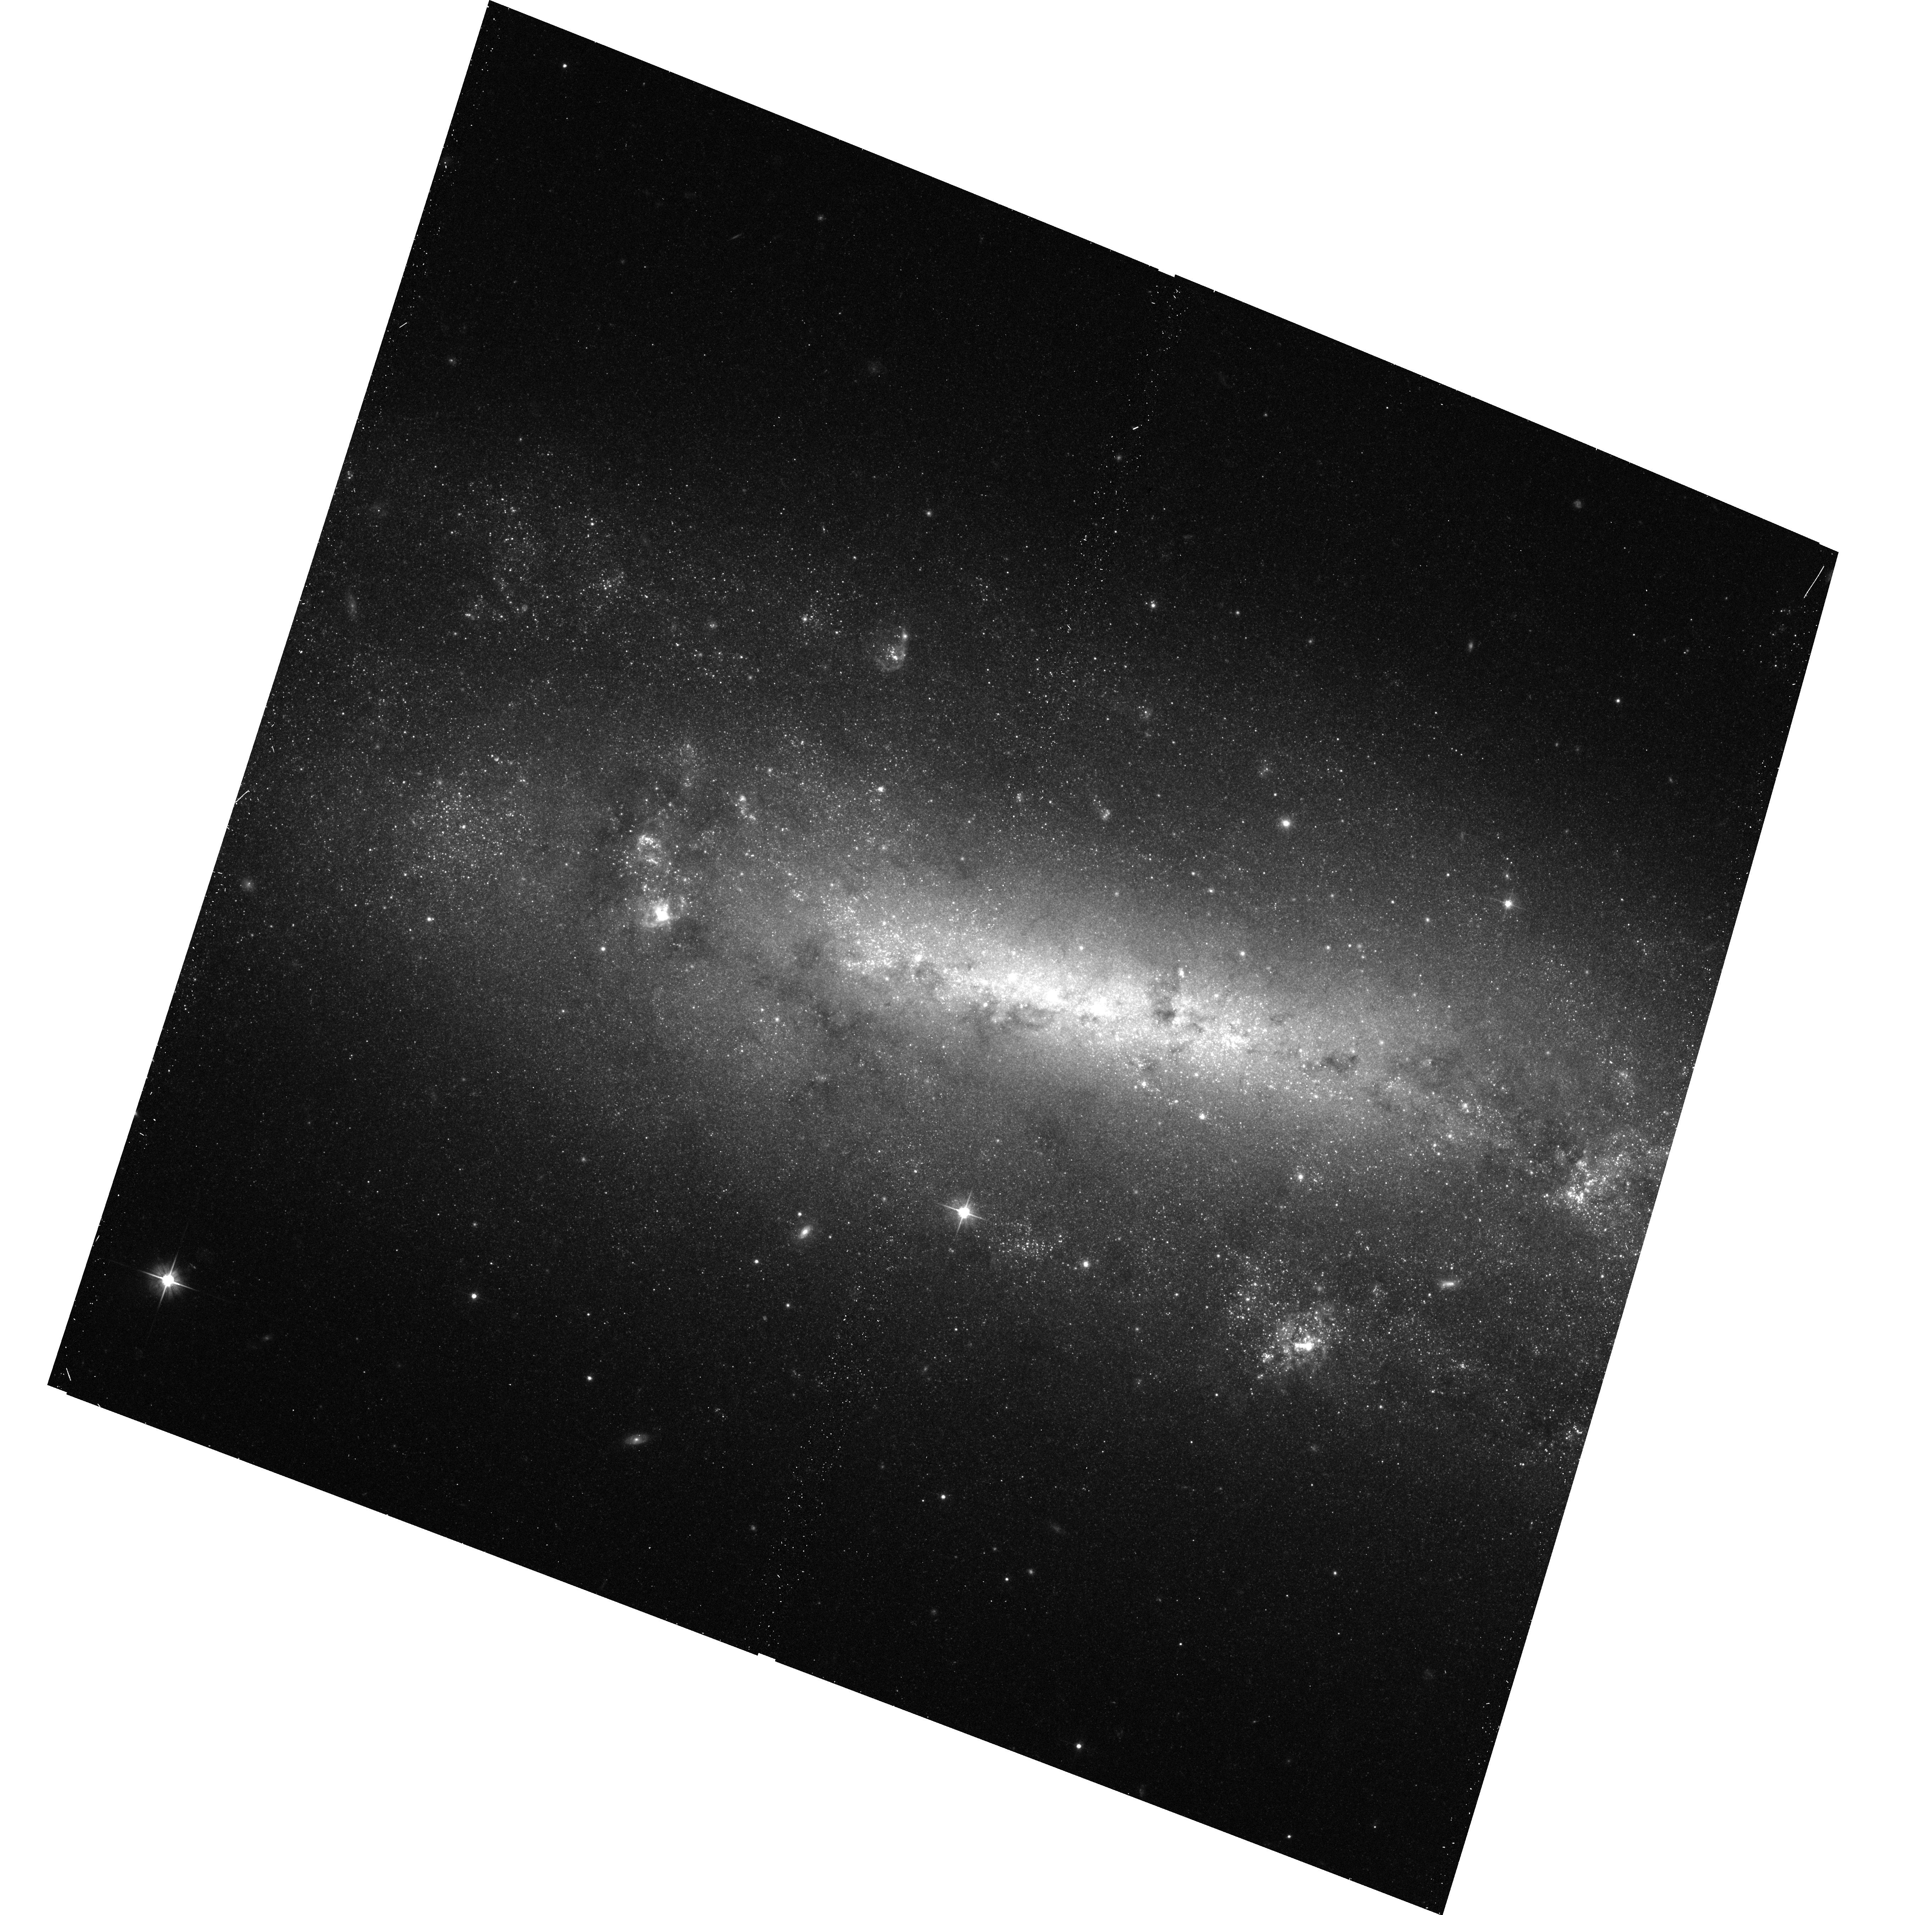
Target: NGC0672. Instrument: ACS/WFC. Filter: F606W. Exposure: 15 min. Observation ID: hst_12546_81_acs_wfc_f606w_jbt181

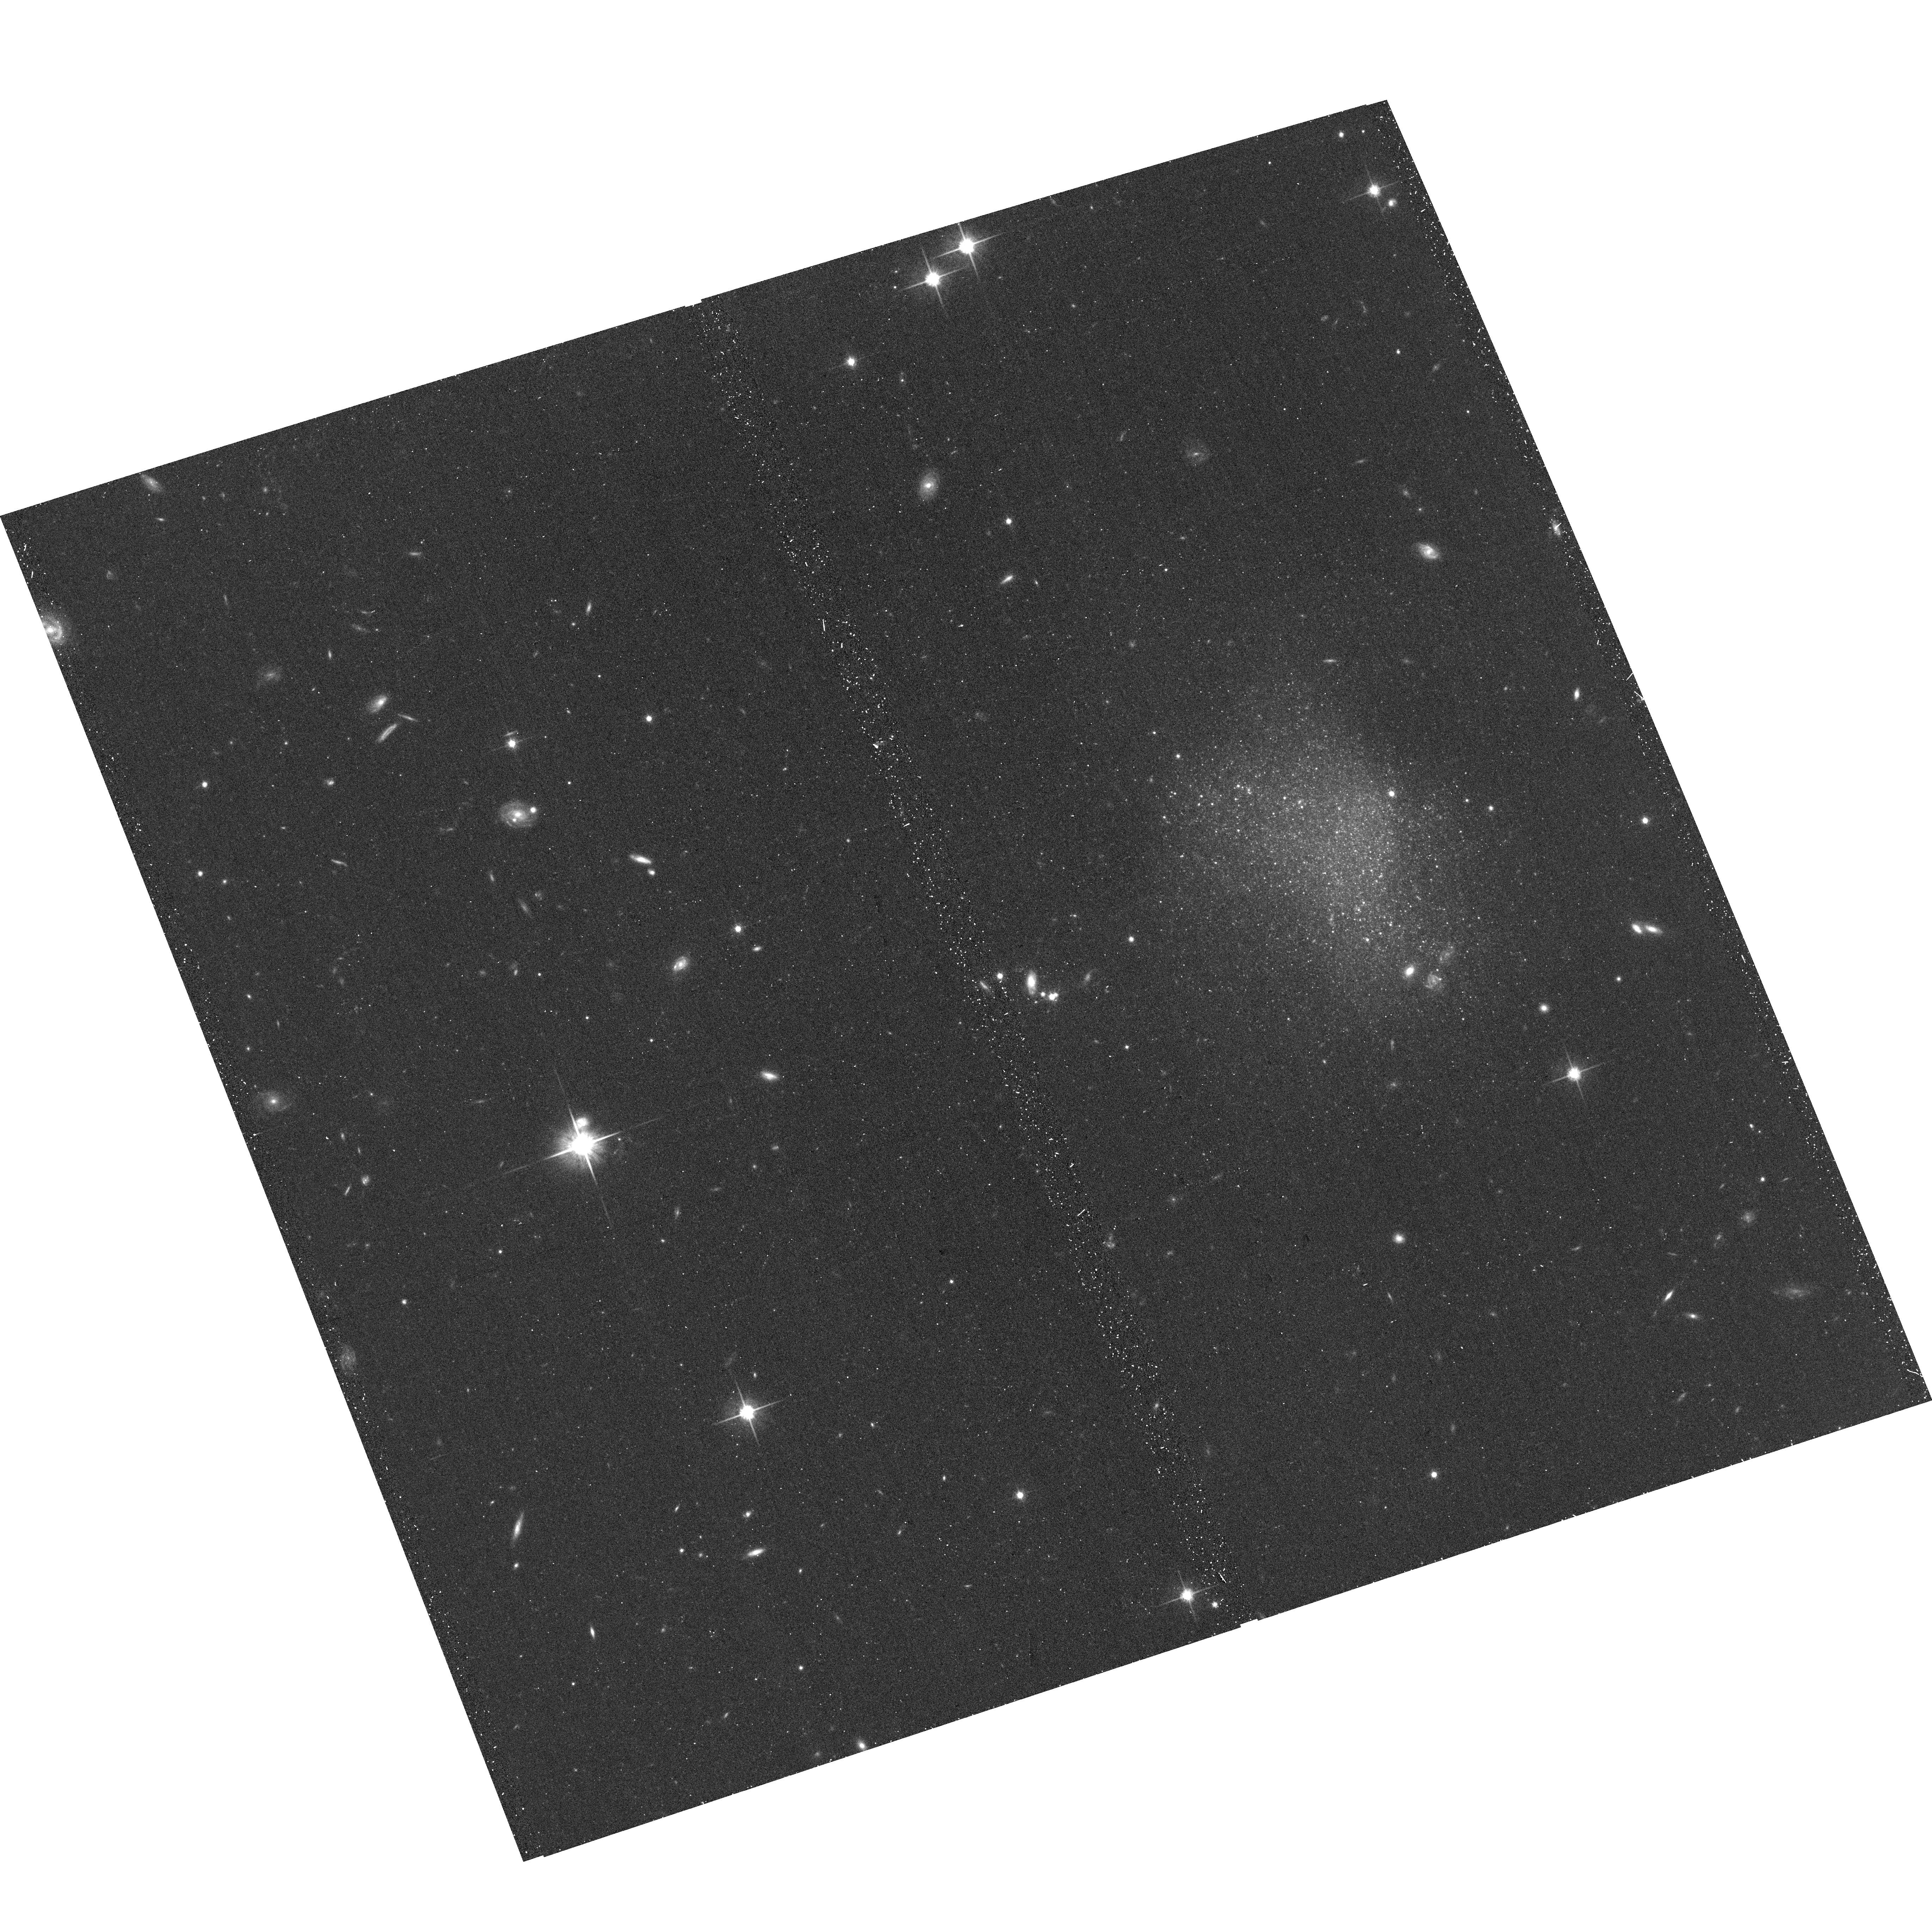
Target: MCG-+09-13-052. Instrument: ACS/WFC. Filter: F814W. Exposure: 15 min. Observation ID: hst_12546_0b_acs_wfc_f814w_jbt10b

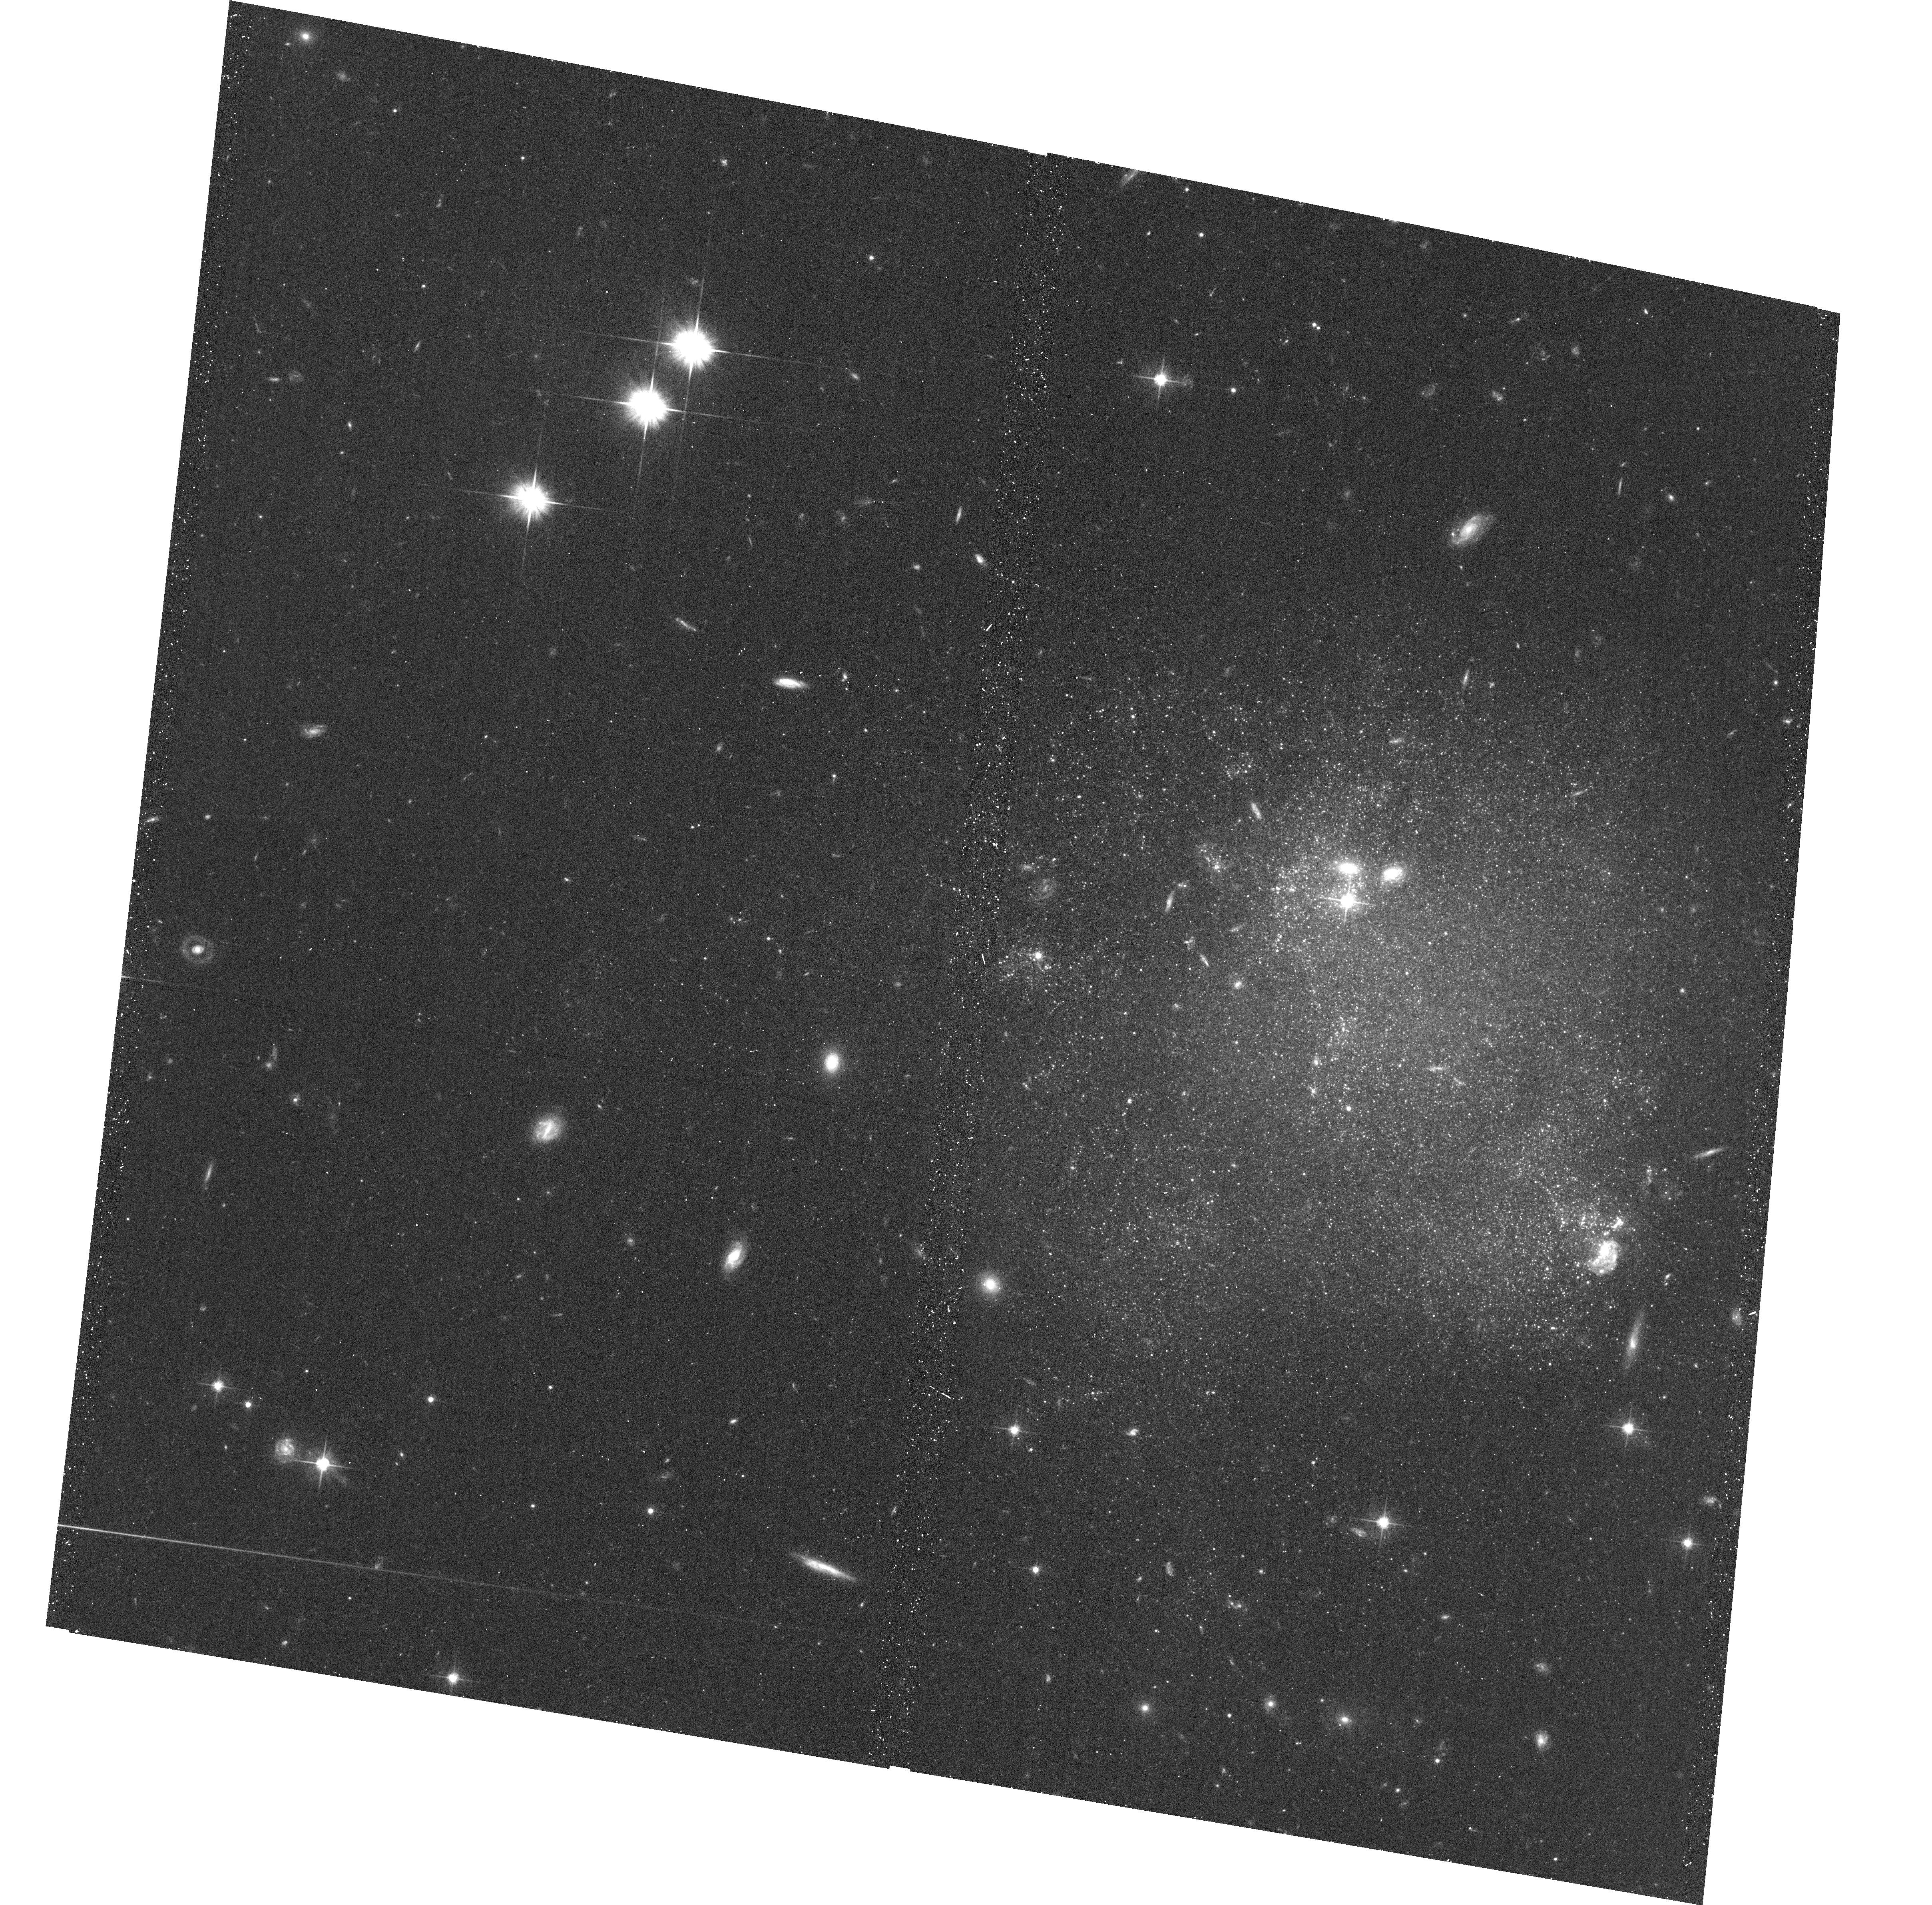
Target: UGC-3966. Instrument: ACS/WFC. Filter: F606W. Exposure: 15 min. Observation ID: hst_12546_0a_acs_wfc_f606w_jbt10a

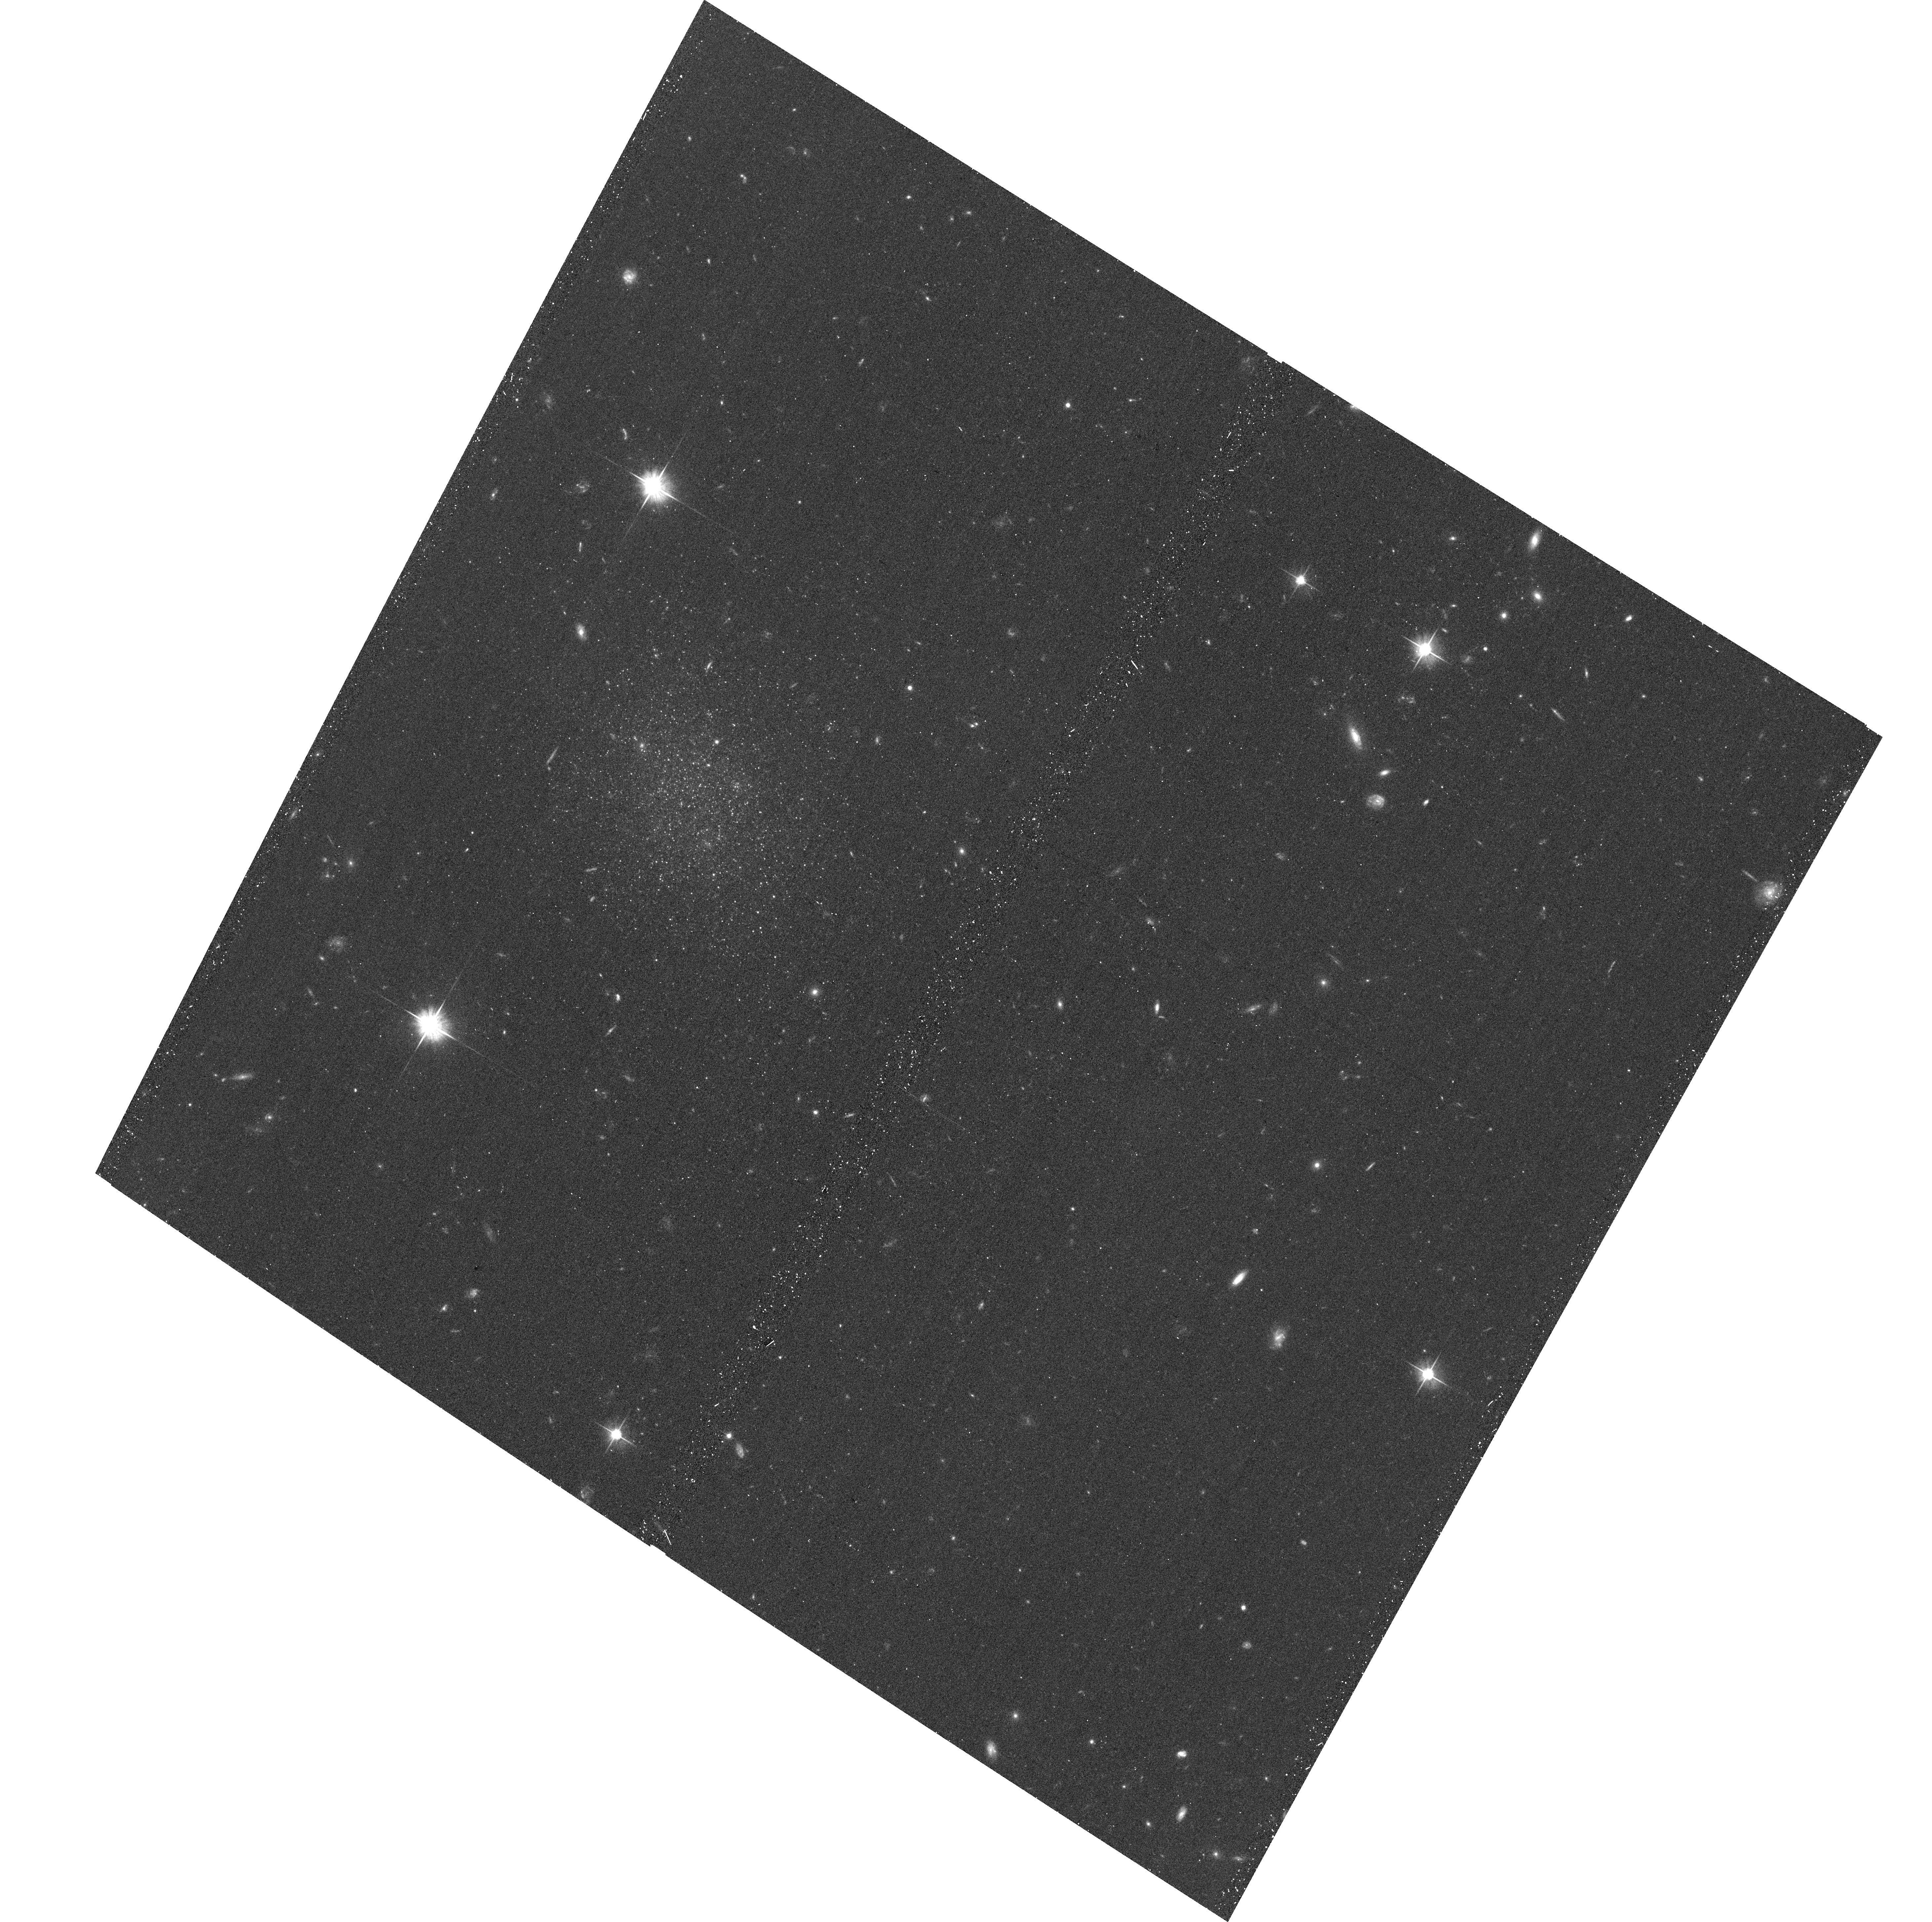
Target: PGC2807133. Instrument: ACS/WFC. Filter: F606W. Exposure: 15 min. Observation ID: hst_12546_22_acs_wfc_f606w_jbt122

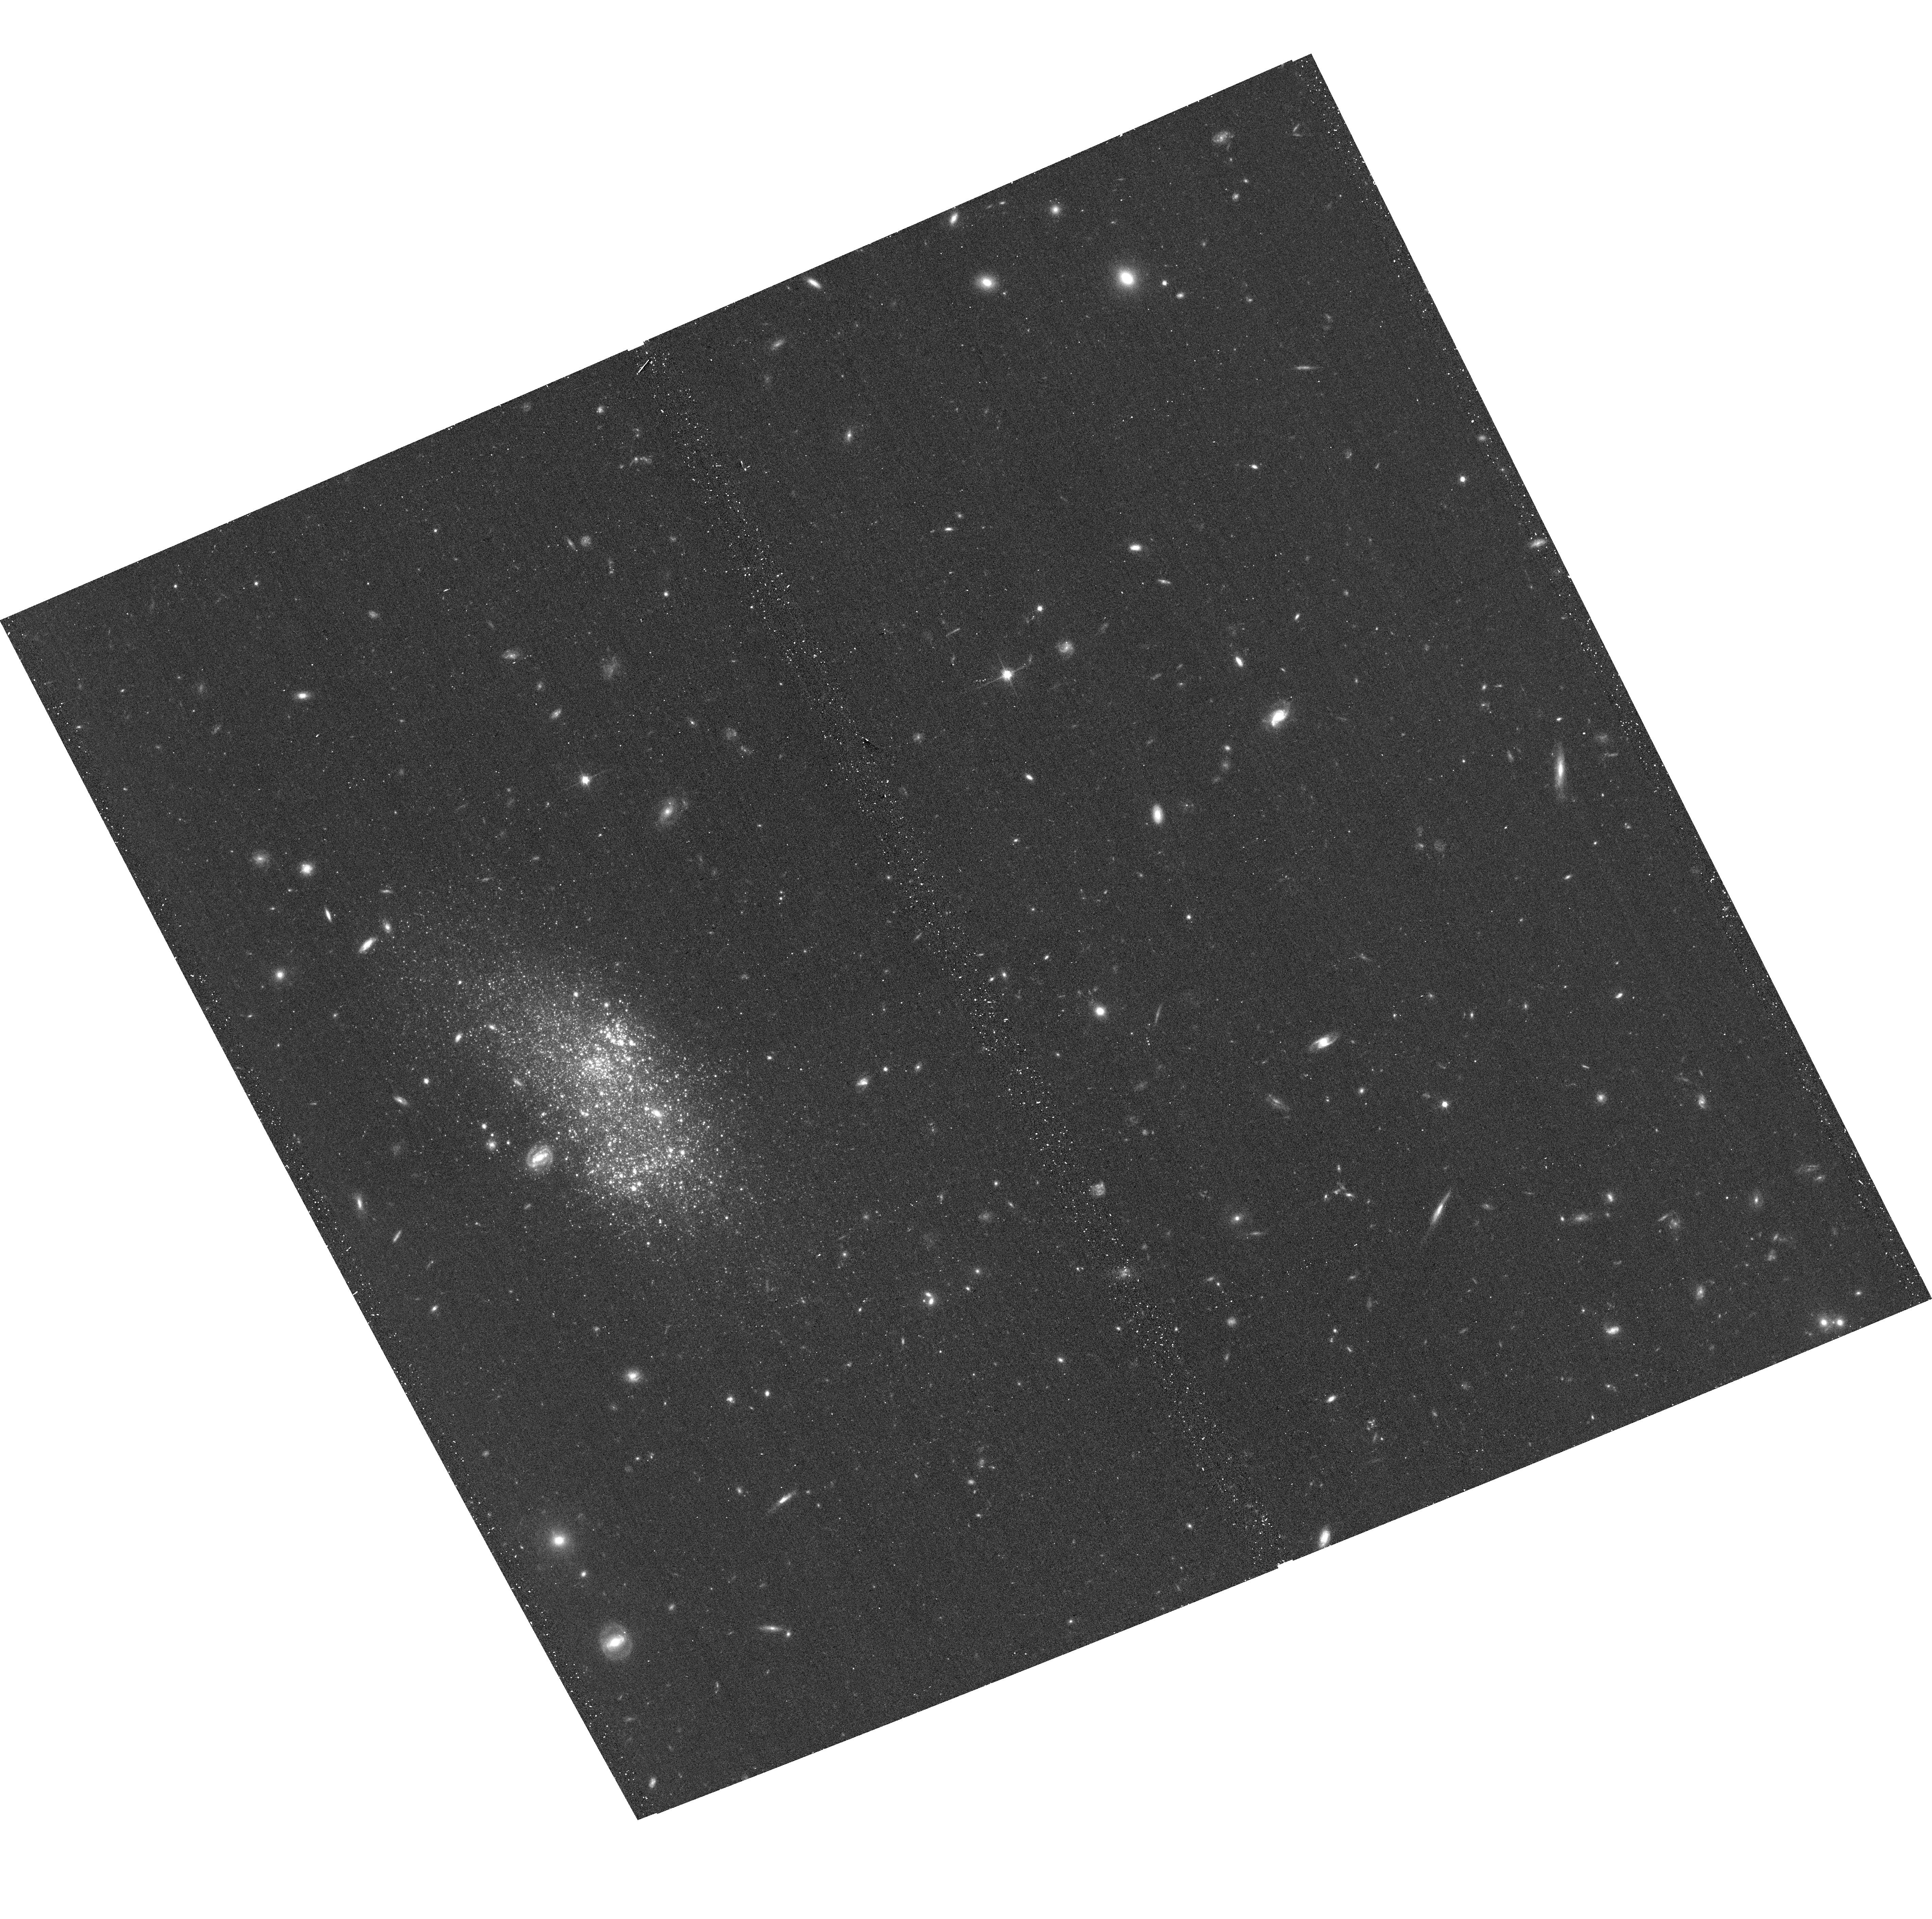
Target: PGC042134. Instrument: ACS/WFC. Filter: F814W. Exposure: 15 min. Observation ID: hst_12546_43_acs_wfc_f814w_jbt143

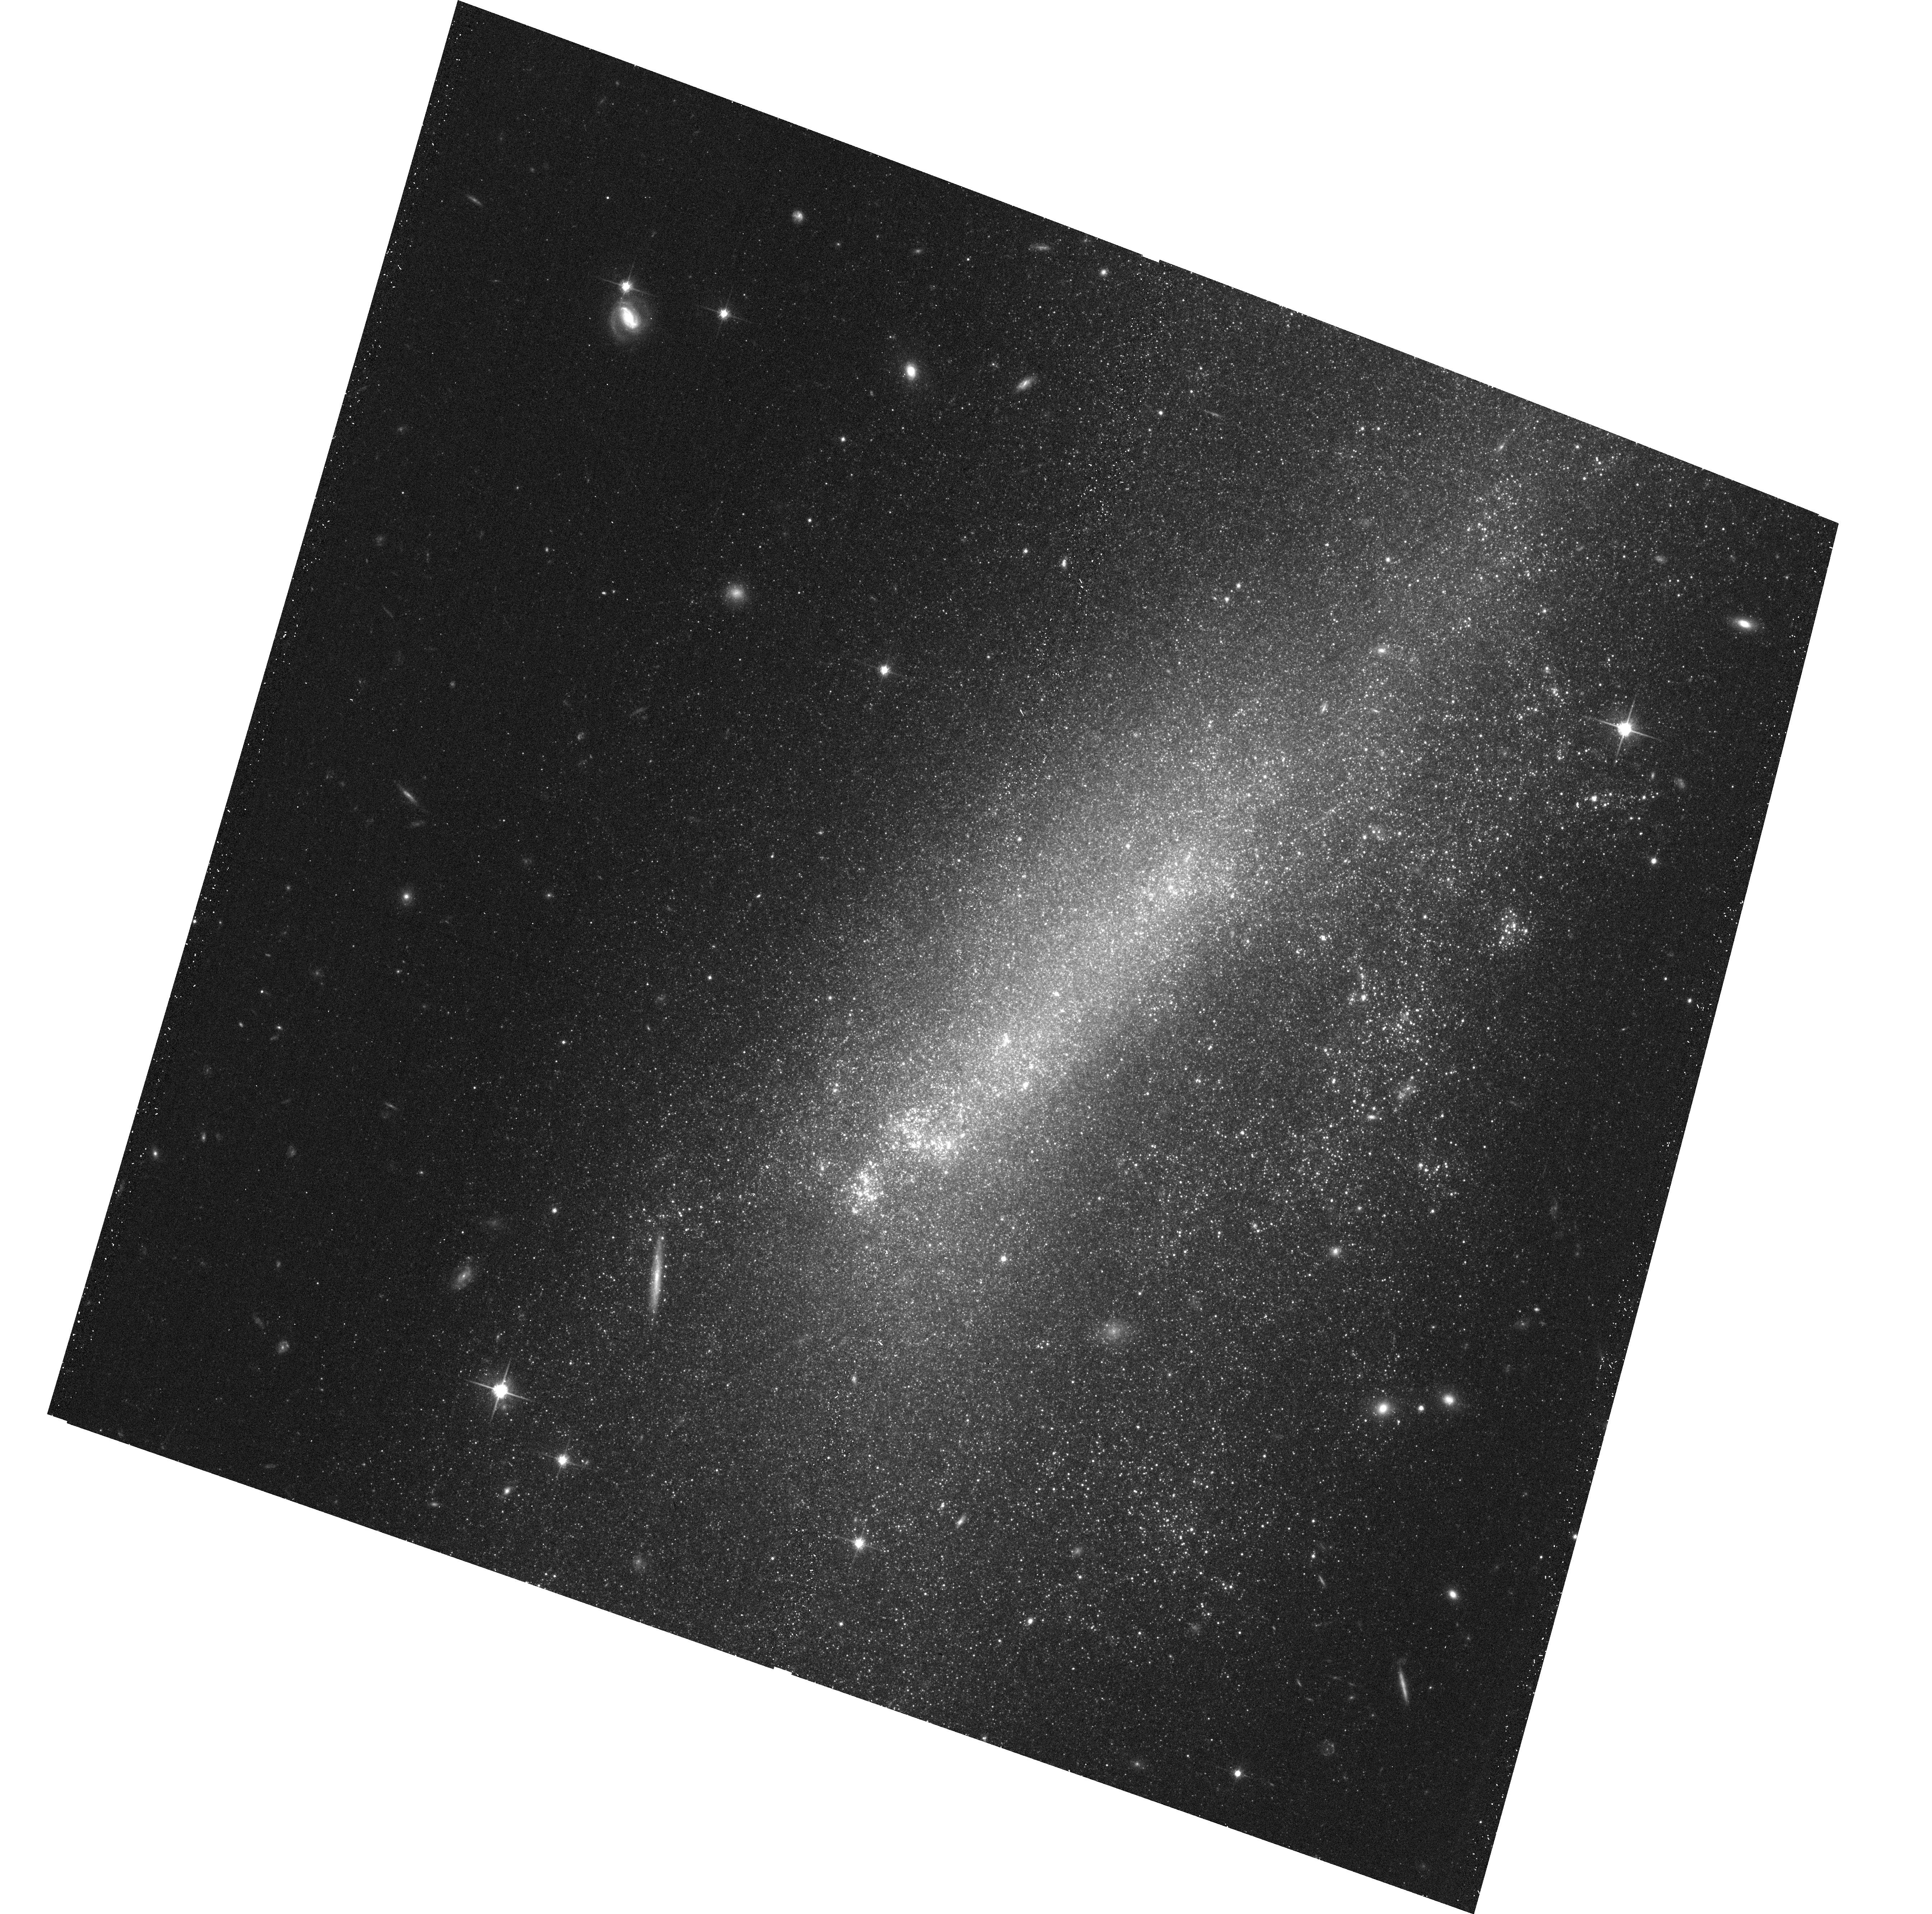
Target: IC1727. Instrument: ACS/WFC. Filter: F814W. Exposure: 15 min. Observation ID: hst_12546_80_acs_wfc_f814w_jbt180

The Geometry and Kinematics of the Local Volume (PI: Tully, R. Brent)

HST is uniquely capable of providing distances to nearby galaxies through measurement of the luminosities of stars at the Tip of the Red Giant Branch (TRGB). With accurate distances, we generate three-dimensional maps of the distribution of galaxies and decouple the expansion and peculiar components of line-of-sight velocities. Essentially all galaxies have RGB stars and the halo populations are free of host reddening. With a single orbit ACS observation in two filters a color-magnitude diagram can be constructed that reaches 1.4 mag fainter than the TRGB for a galaxy at 8 Mpc. The tremendous efficiency and accuracy of the TRGB method makes it possible to observe a large, complete volume-limited sample with a modest allocation of HST resources. Presently in the archives there is material that gives good coverage to ~4 Mpc. It is now proposed to draw randomly from a complete sample of all unobscured (A_B < 0.5) galaxies brighter than M_B = -12 within 7 Mpc and to probe with additional sparse sampling to 10 Mpc. Our immediate interests are (a) to study in detail the clustering properties of galaxies with distance resolution of 200 kpc, and (b) to map the local velocity field as a probe of the distribution of dark matter and dark energy. In addition, the program will provide an archival legacy of the stellar content of nearby galaxies to a level in the color-magnitude diagram at least as faint as M_I = -2.6.